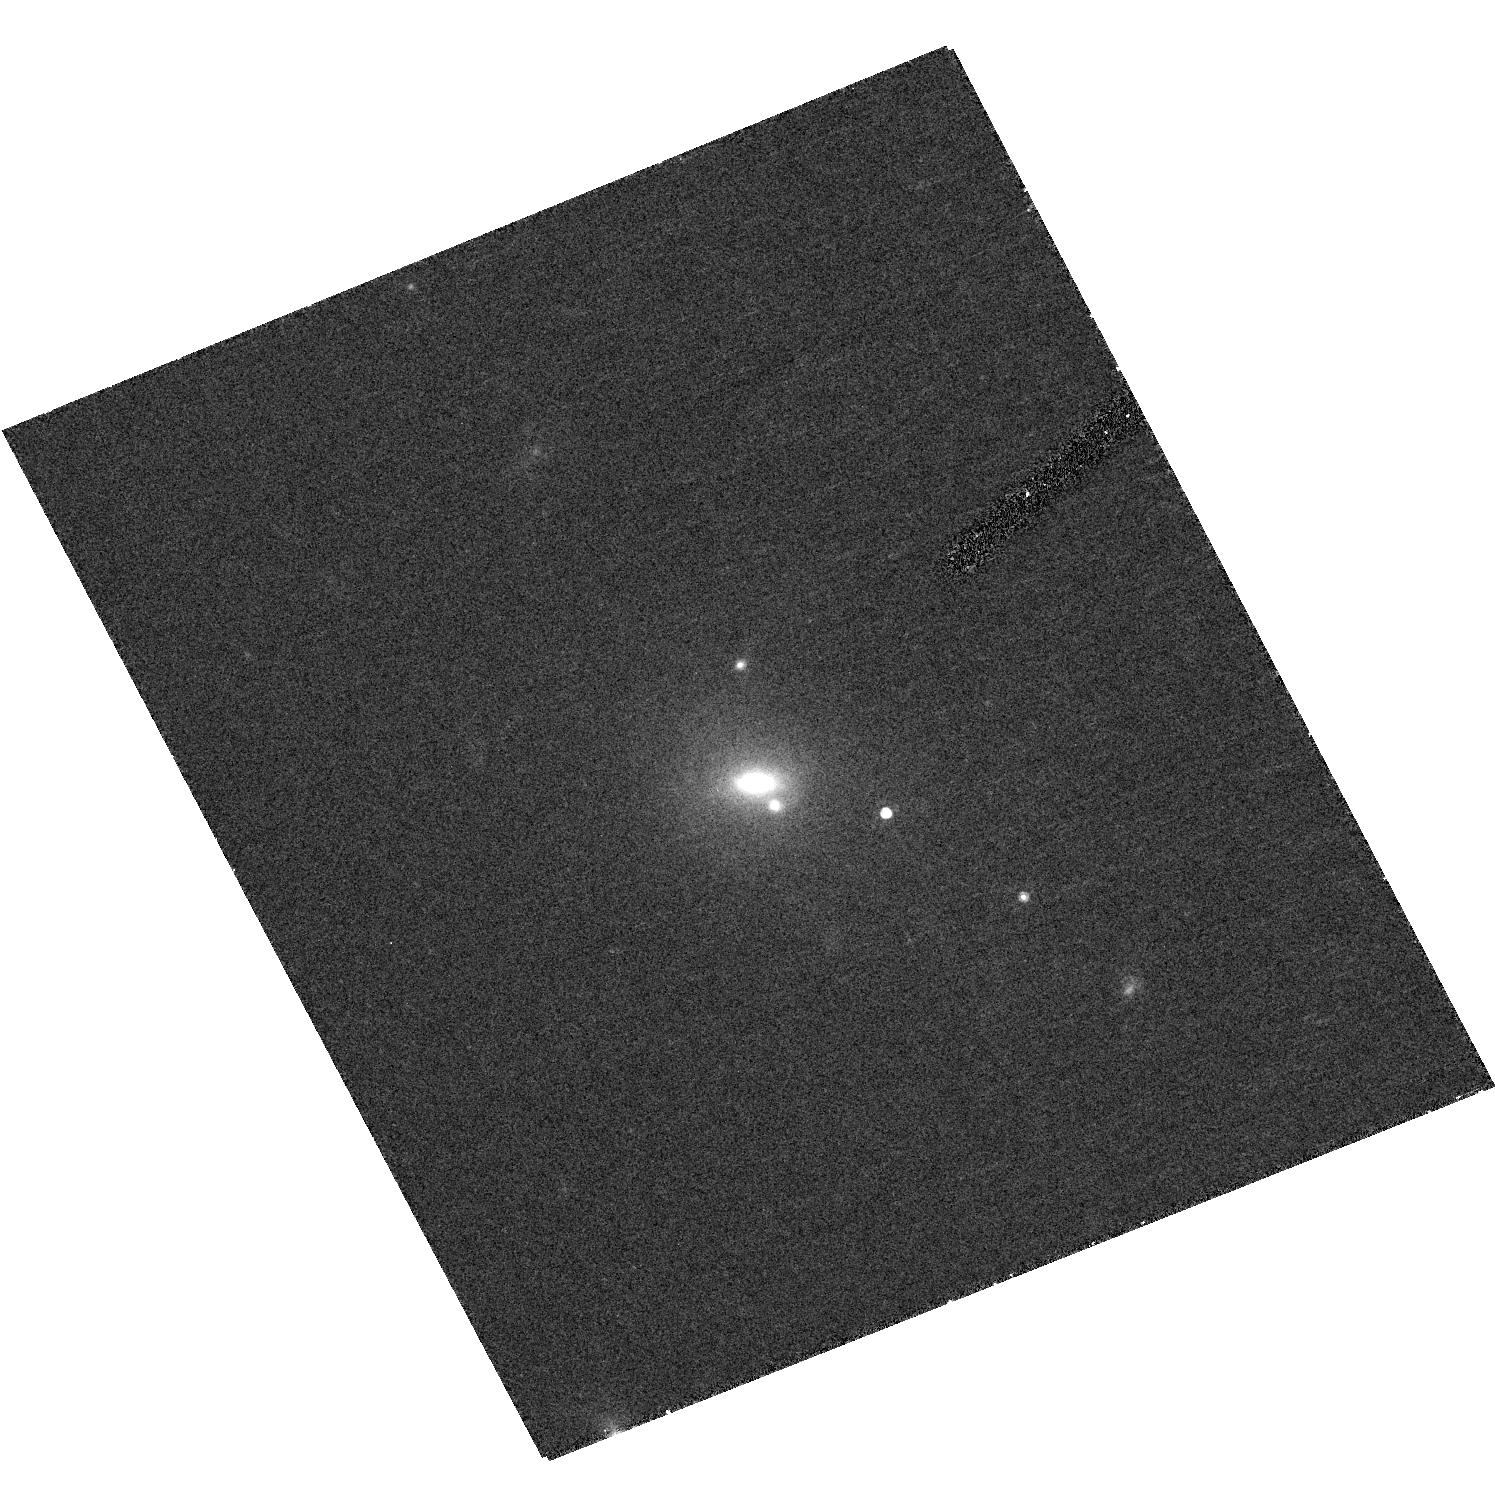
Target: SDSS-J134126.7+013641.1
Instrument: ACS/HRC
Filter: F775W
Exposure: 20 min
Observation ID: hst_10199_33_acs_hrc_f775w_j8xv33

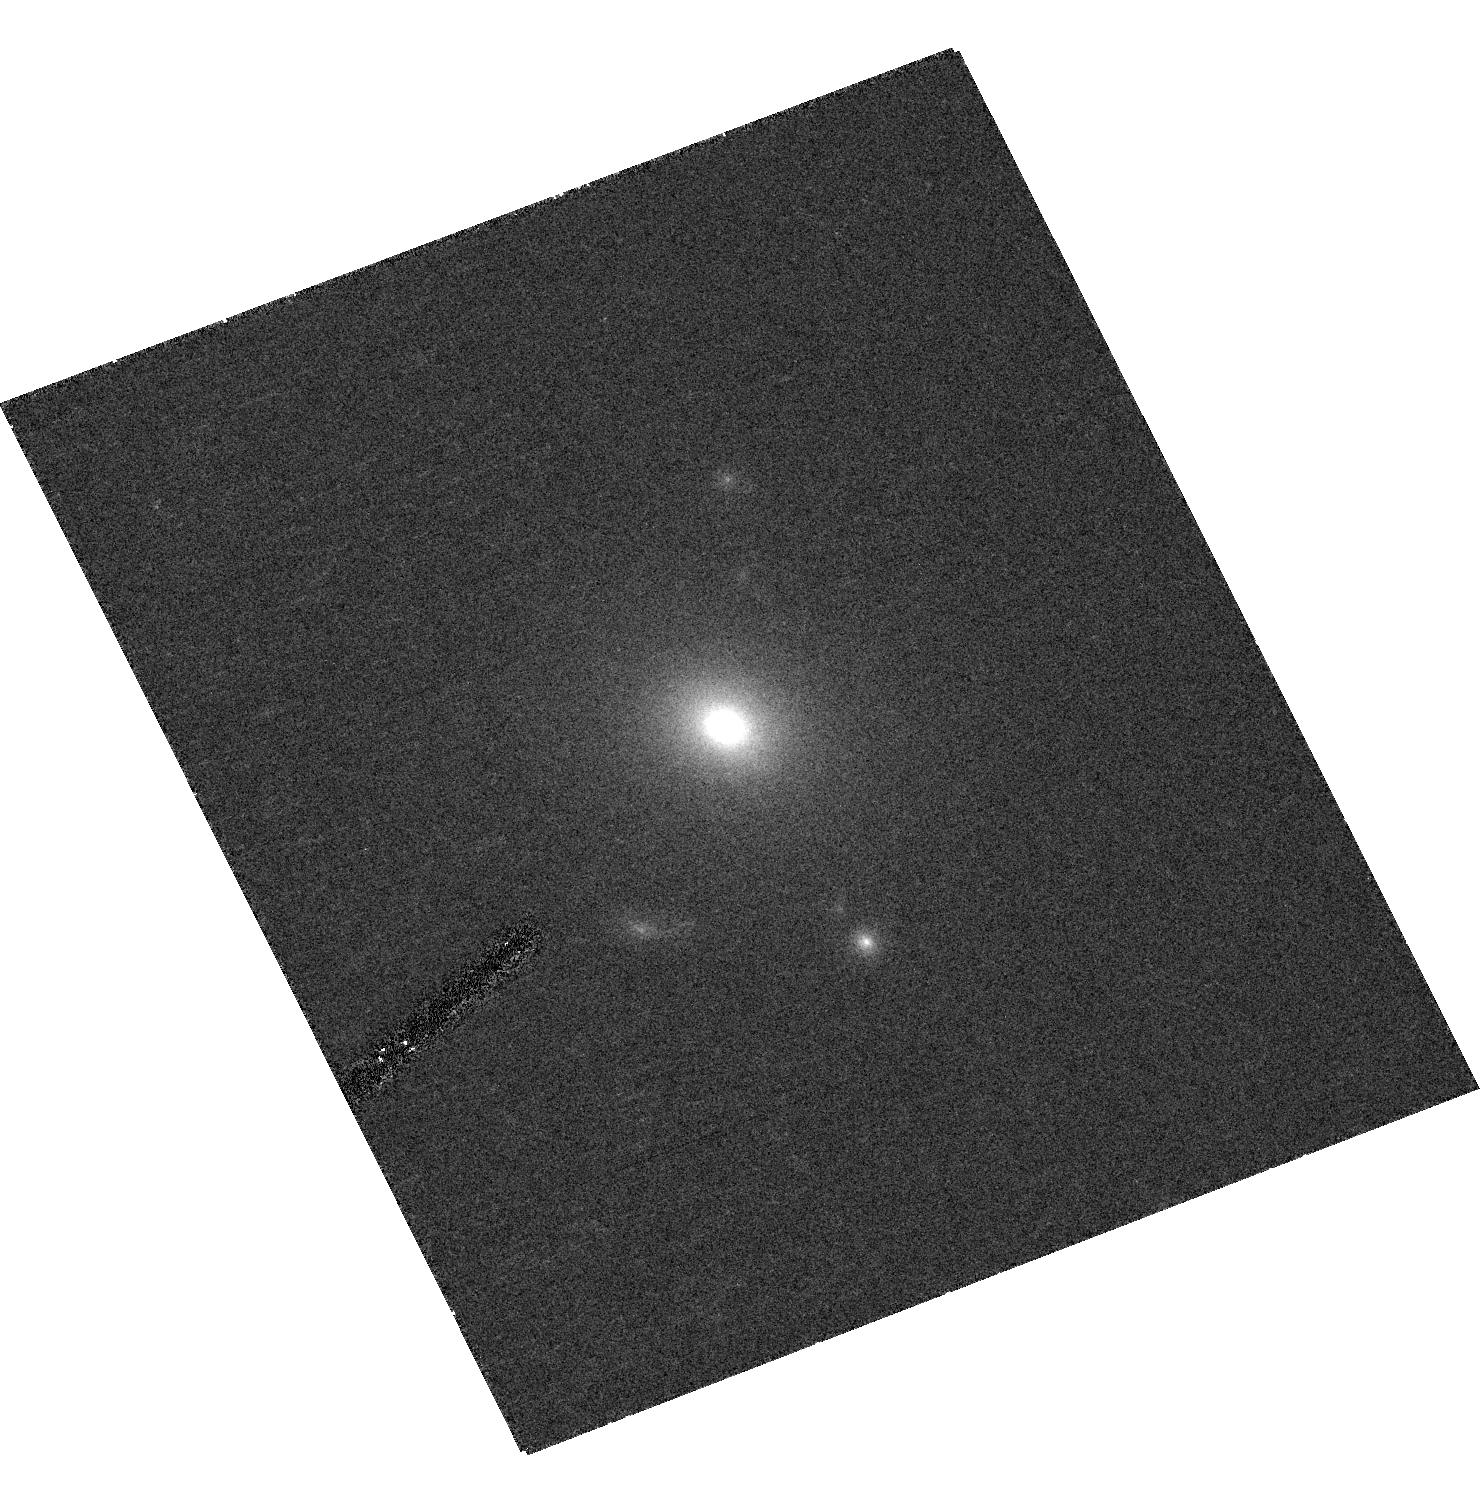
Target: SDSS-J141341.4+033104.3
Instrument: ACS/HRC
Filter: F775W
Exposure: 20 min
Observation ID: hst_10199_19_acs_hrc_f775w_j8xv19

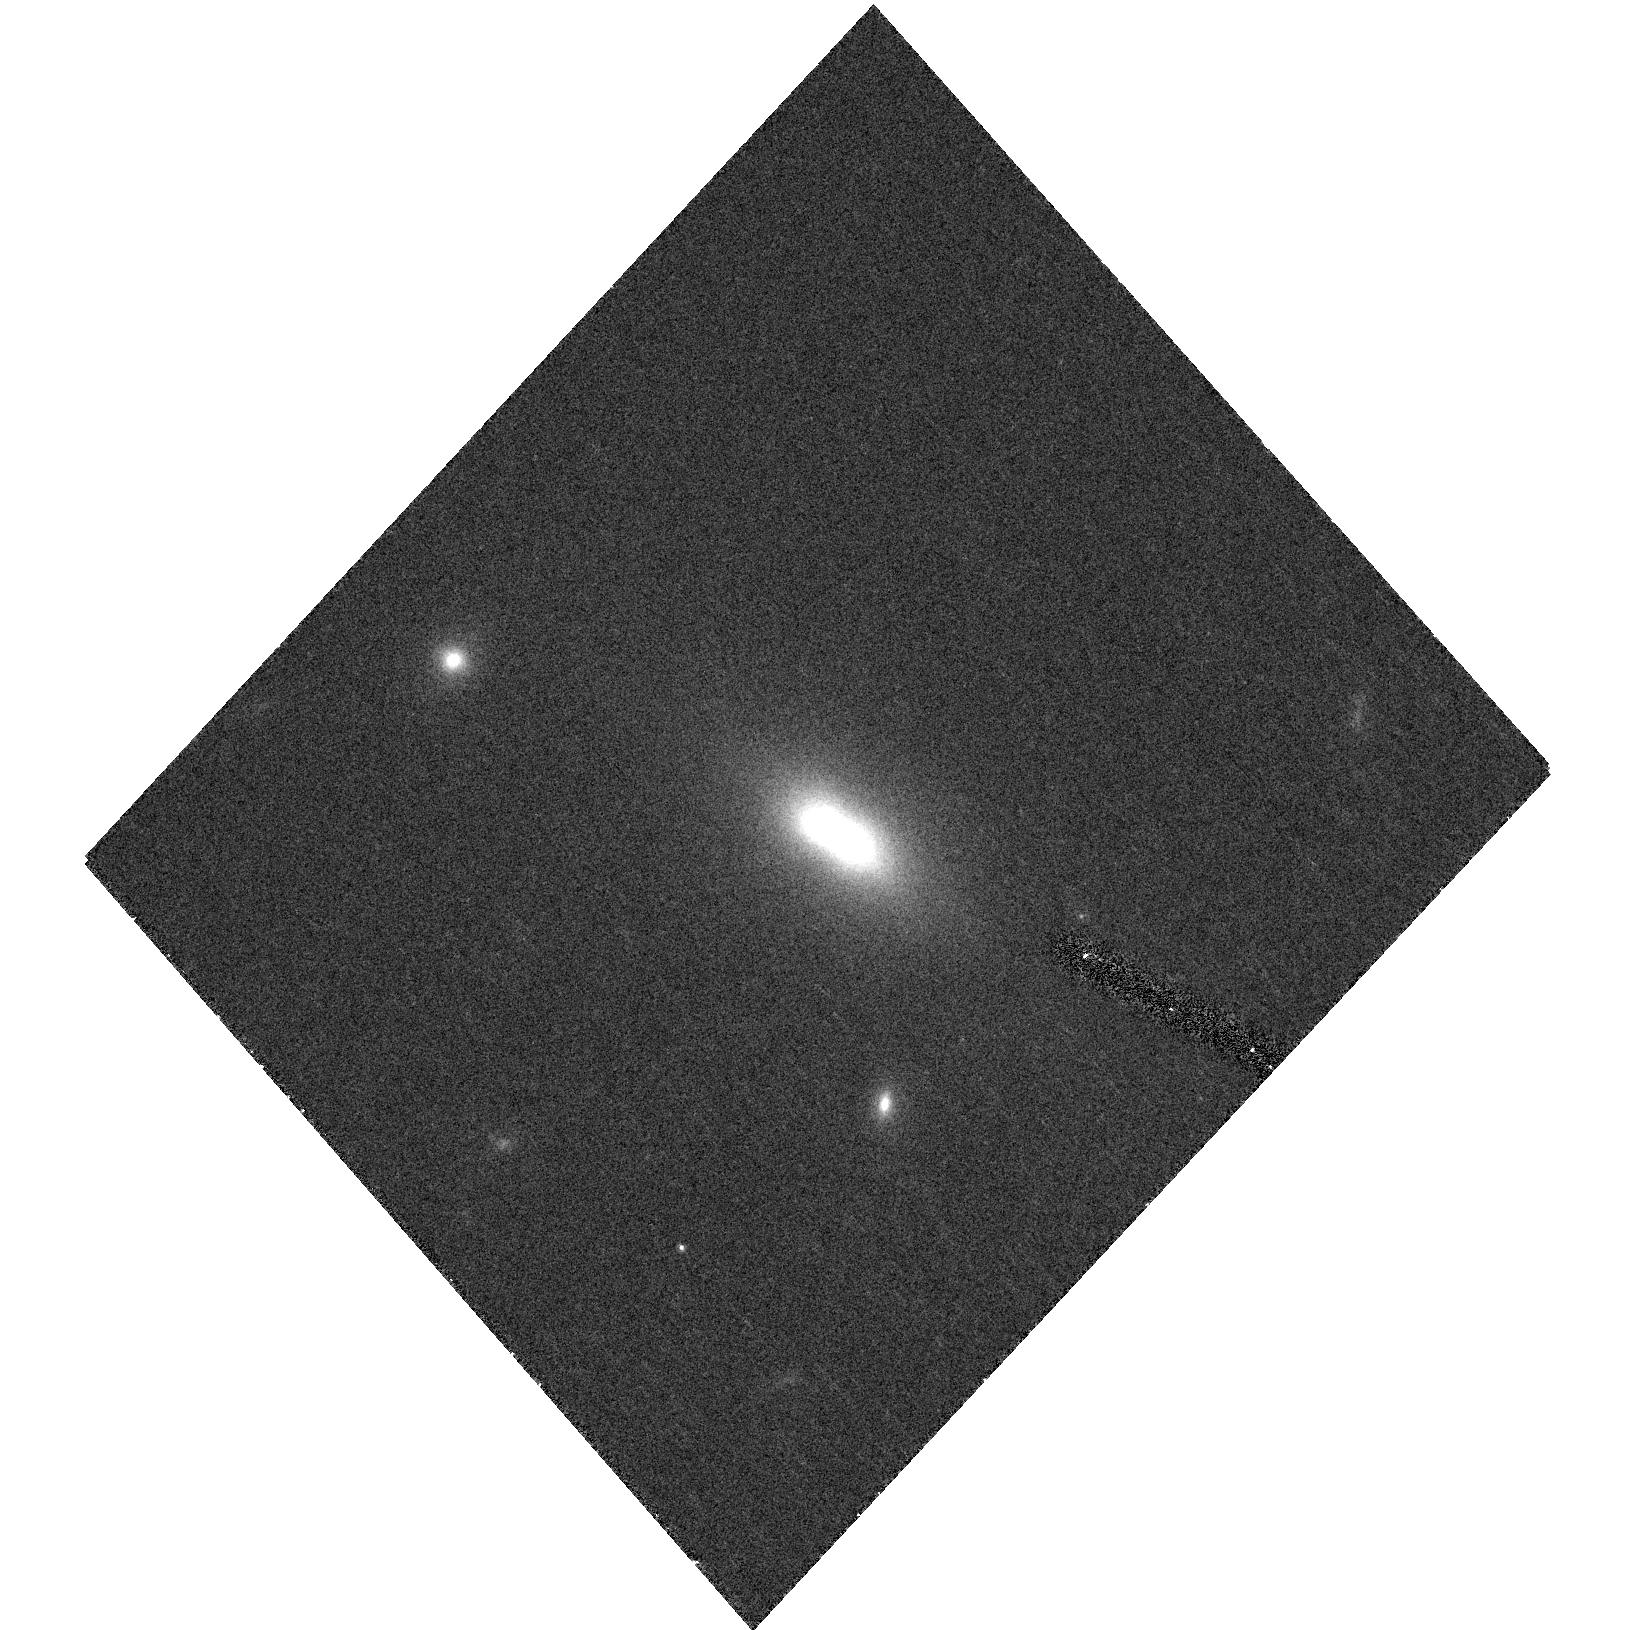
Target: SDSS-J161541.3+471004.3
Instrument: ACS/HRC
Filter: F775W
Exposure: 20 min
Observation ID: hst_10199_53_acs_hrc_f775w_j8xv53

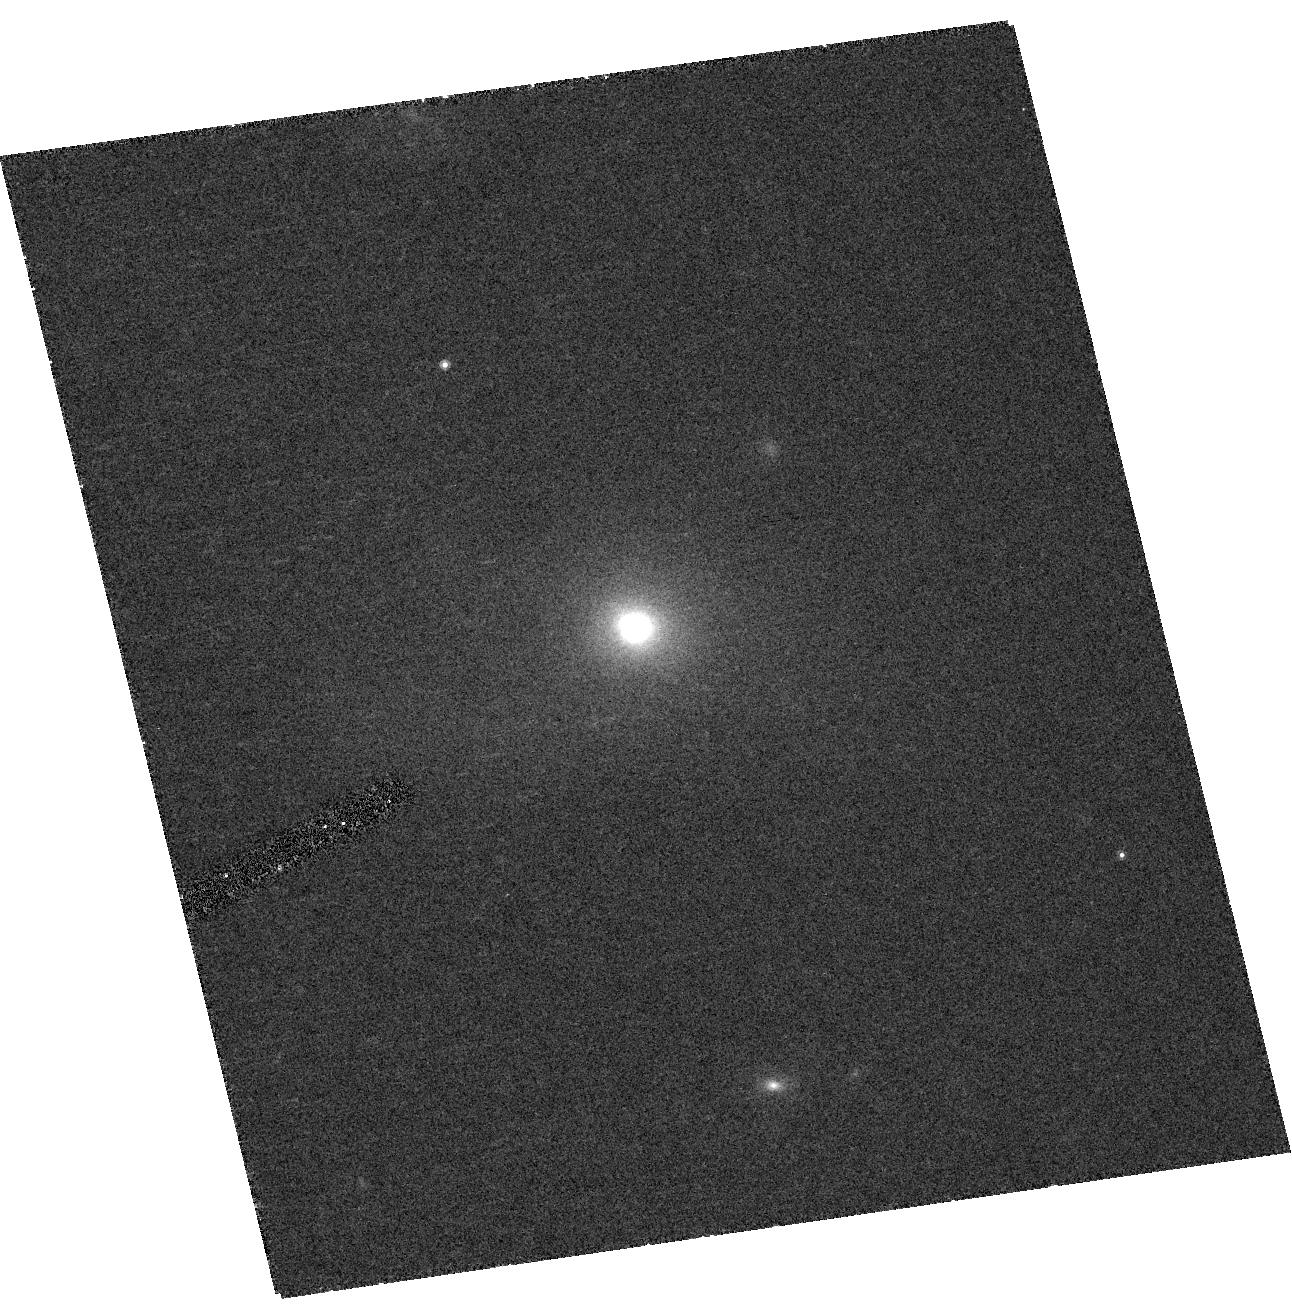
Target: SDSS-J124134.3+604147.2
Instrument: ACS/HRC
Filter: F775W
Exposure: 20 min
Observation ID: hst_10199_32_acs_hrc_f775w_j8xv32

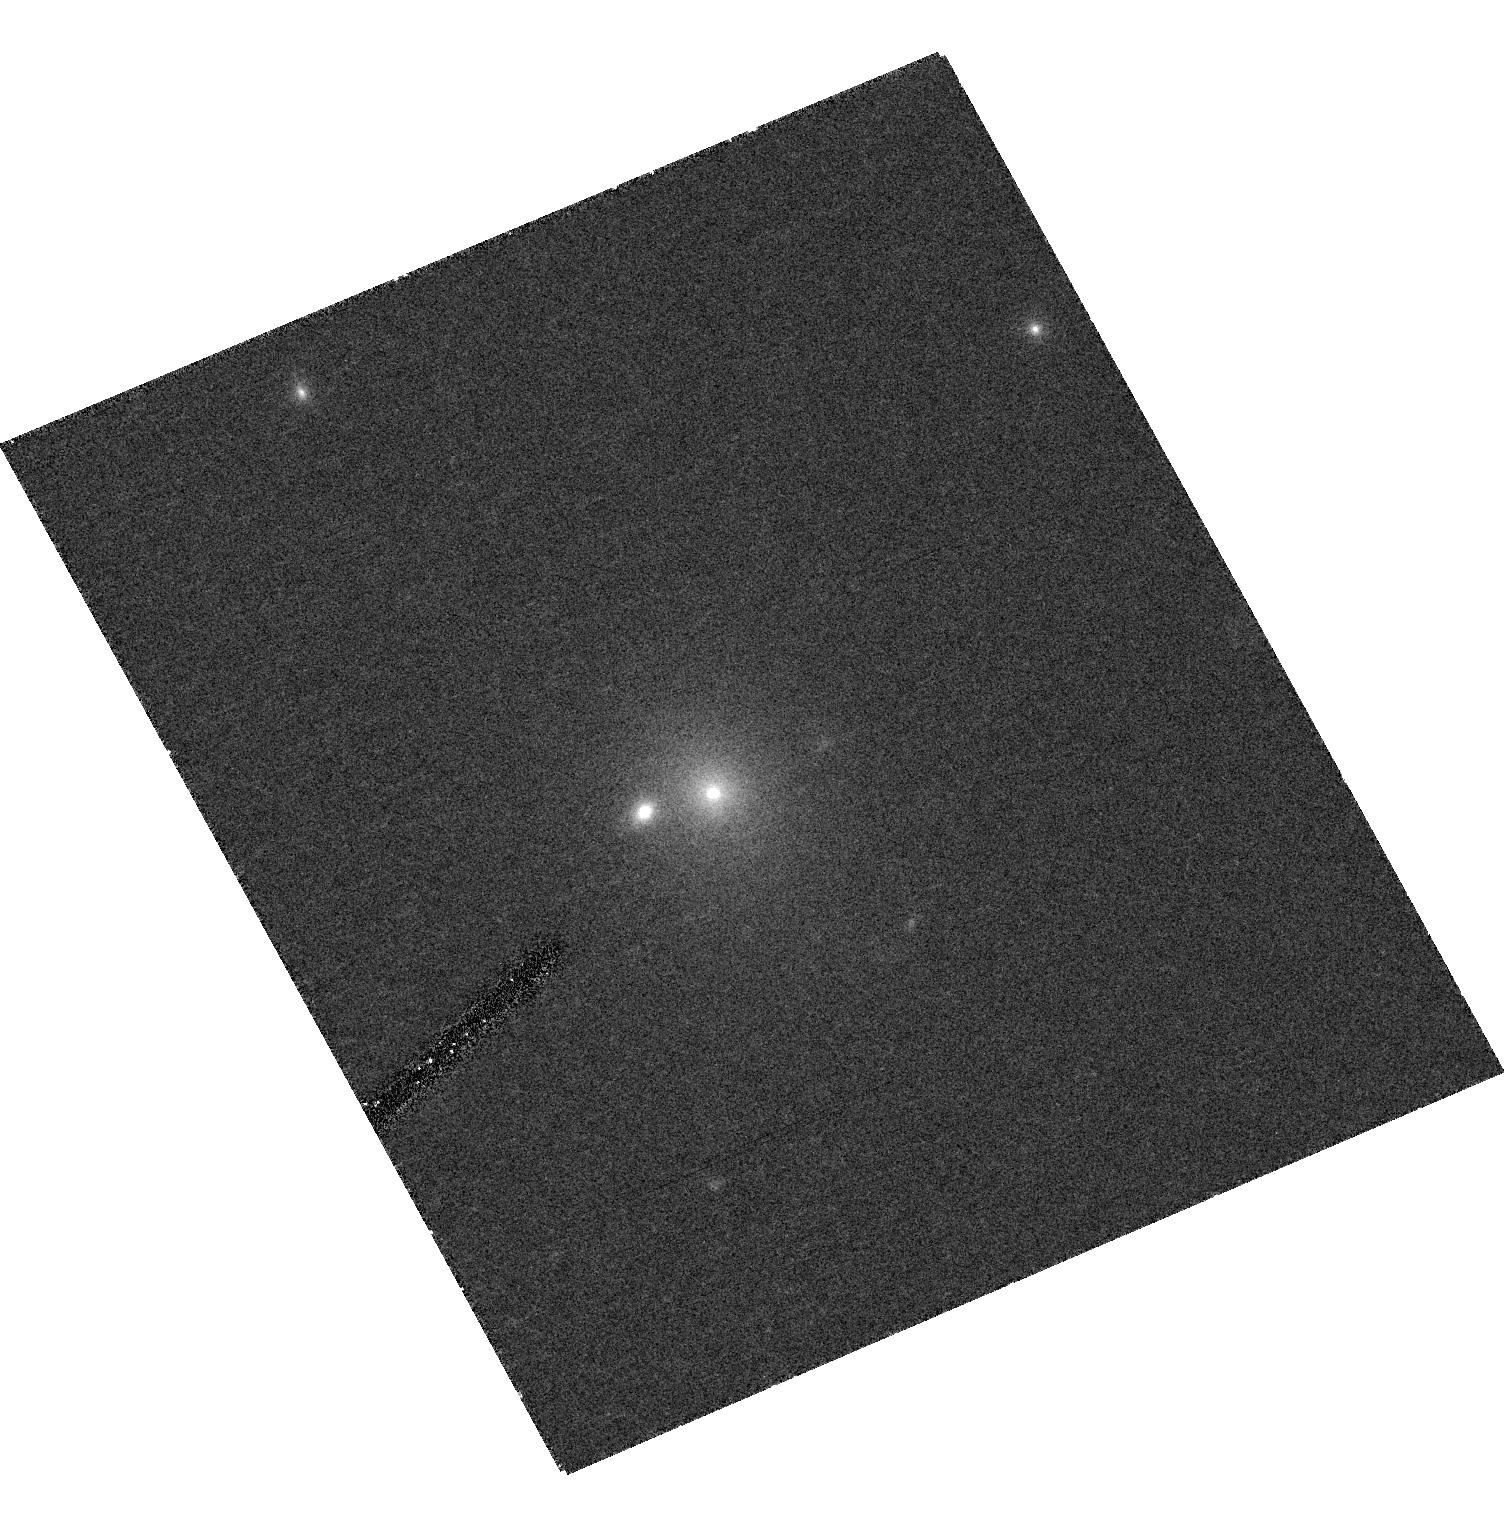
Target: SDSS-J112626.6+003620.7
Instrument: ACS/HRC
Filter: F775W
Exposure: 20 min
Observation ID: hst_10199_25_acs_hrc_f775w_j8xv25

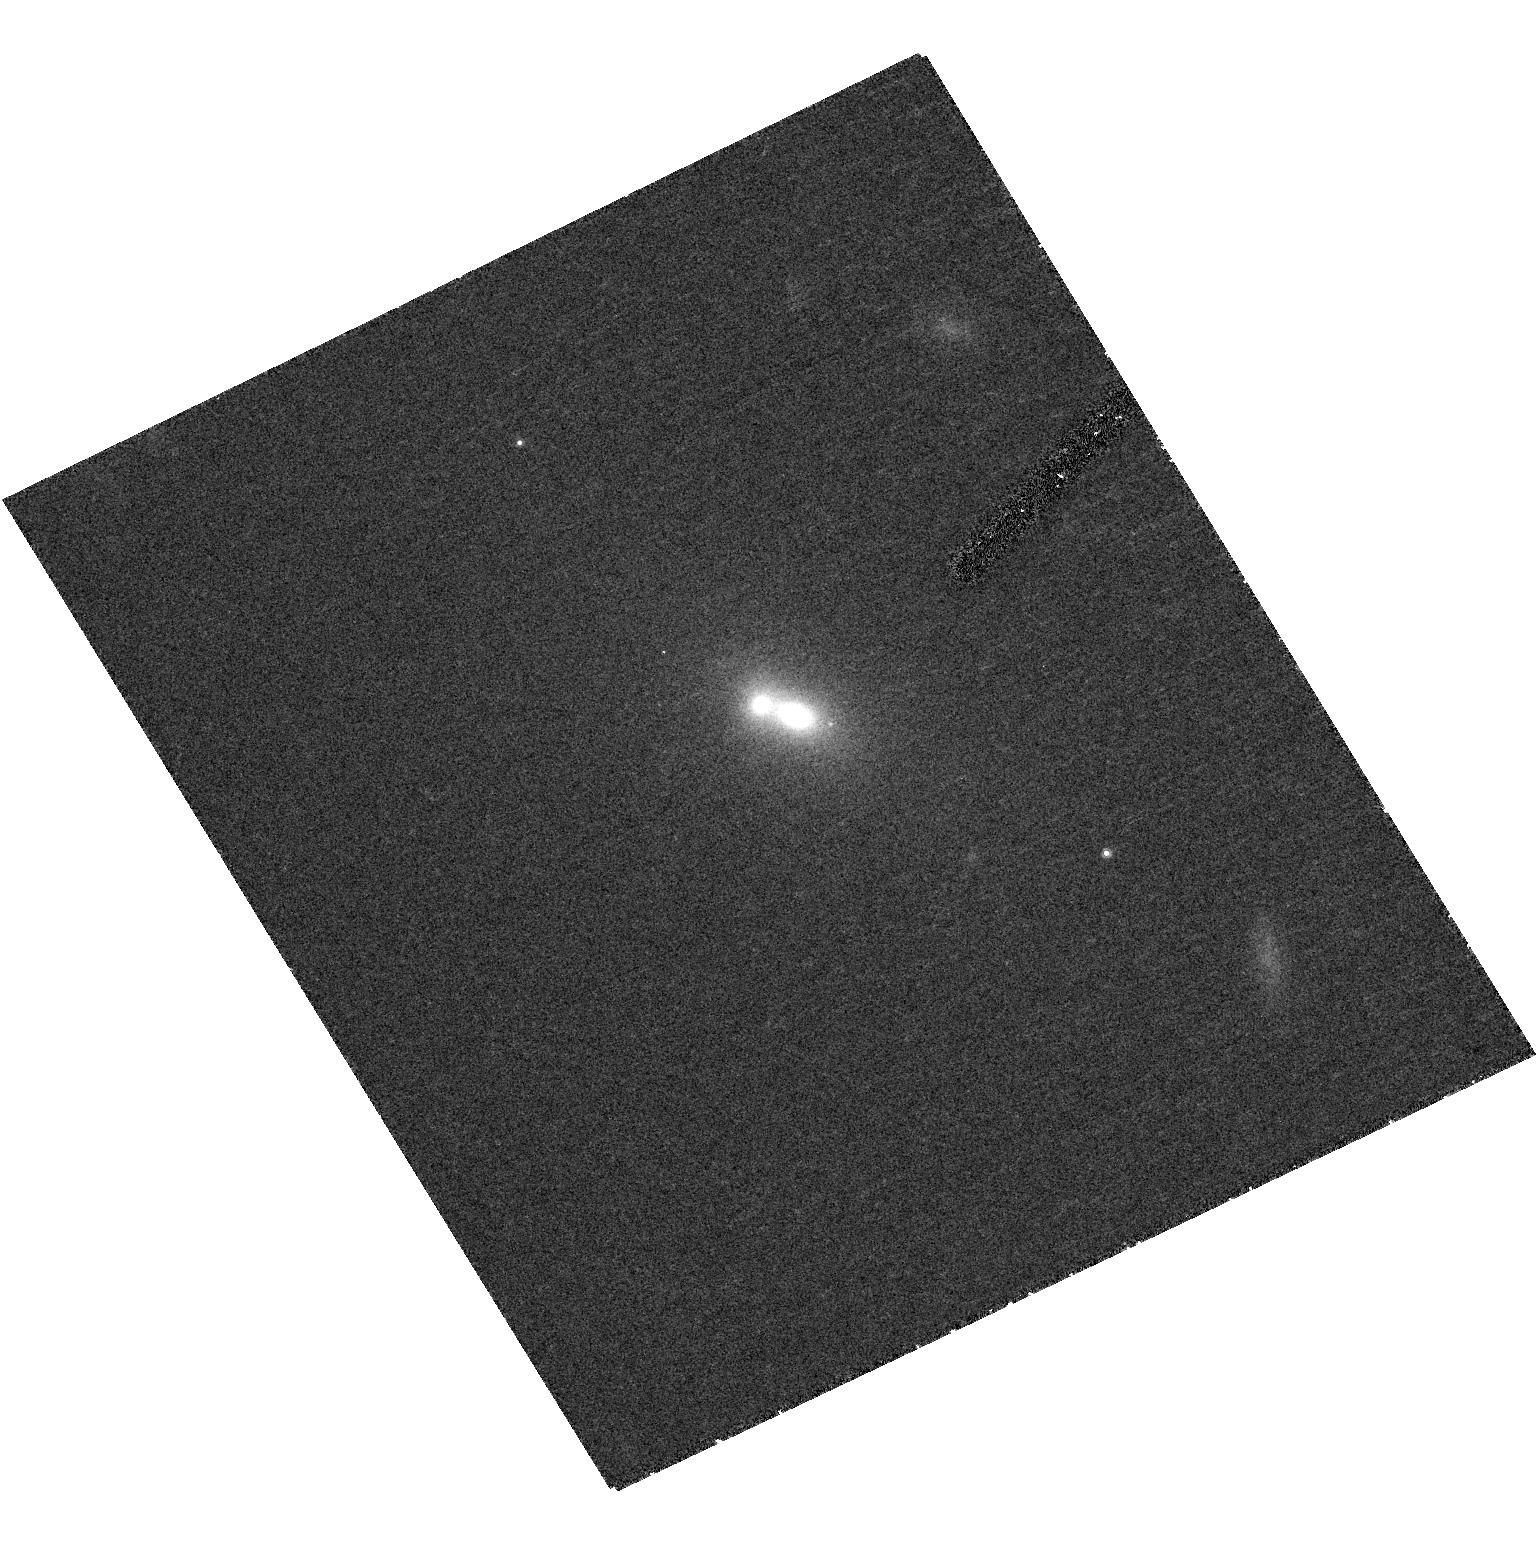
Target: SDSS-J114747.0+034838.7
Instrument: ACS/HRC
Filter: F775W
Exposure: 20 min
Observation ID: hst_10199_20_acs_hrc_f775w_j8xv20

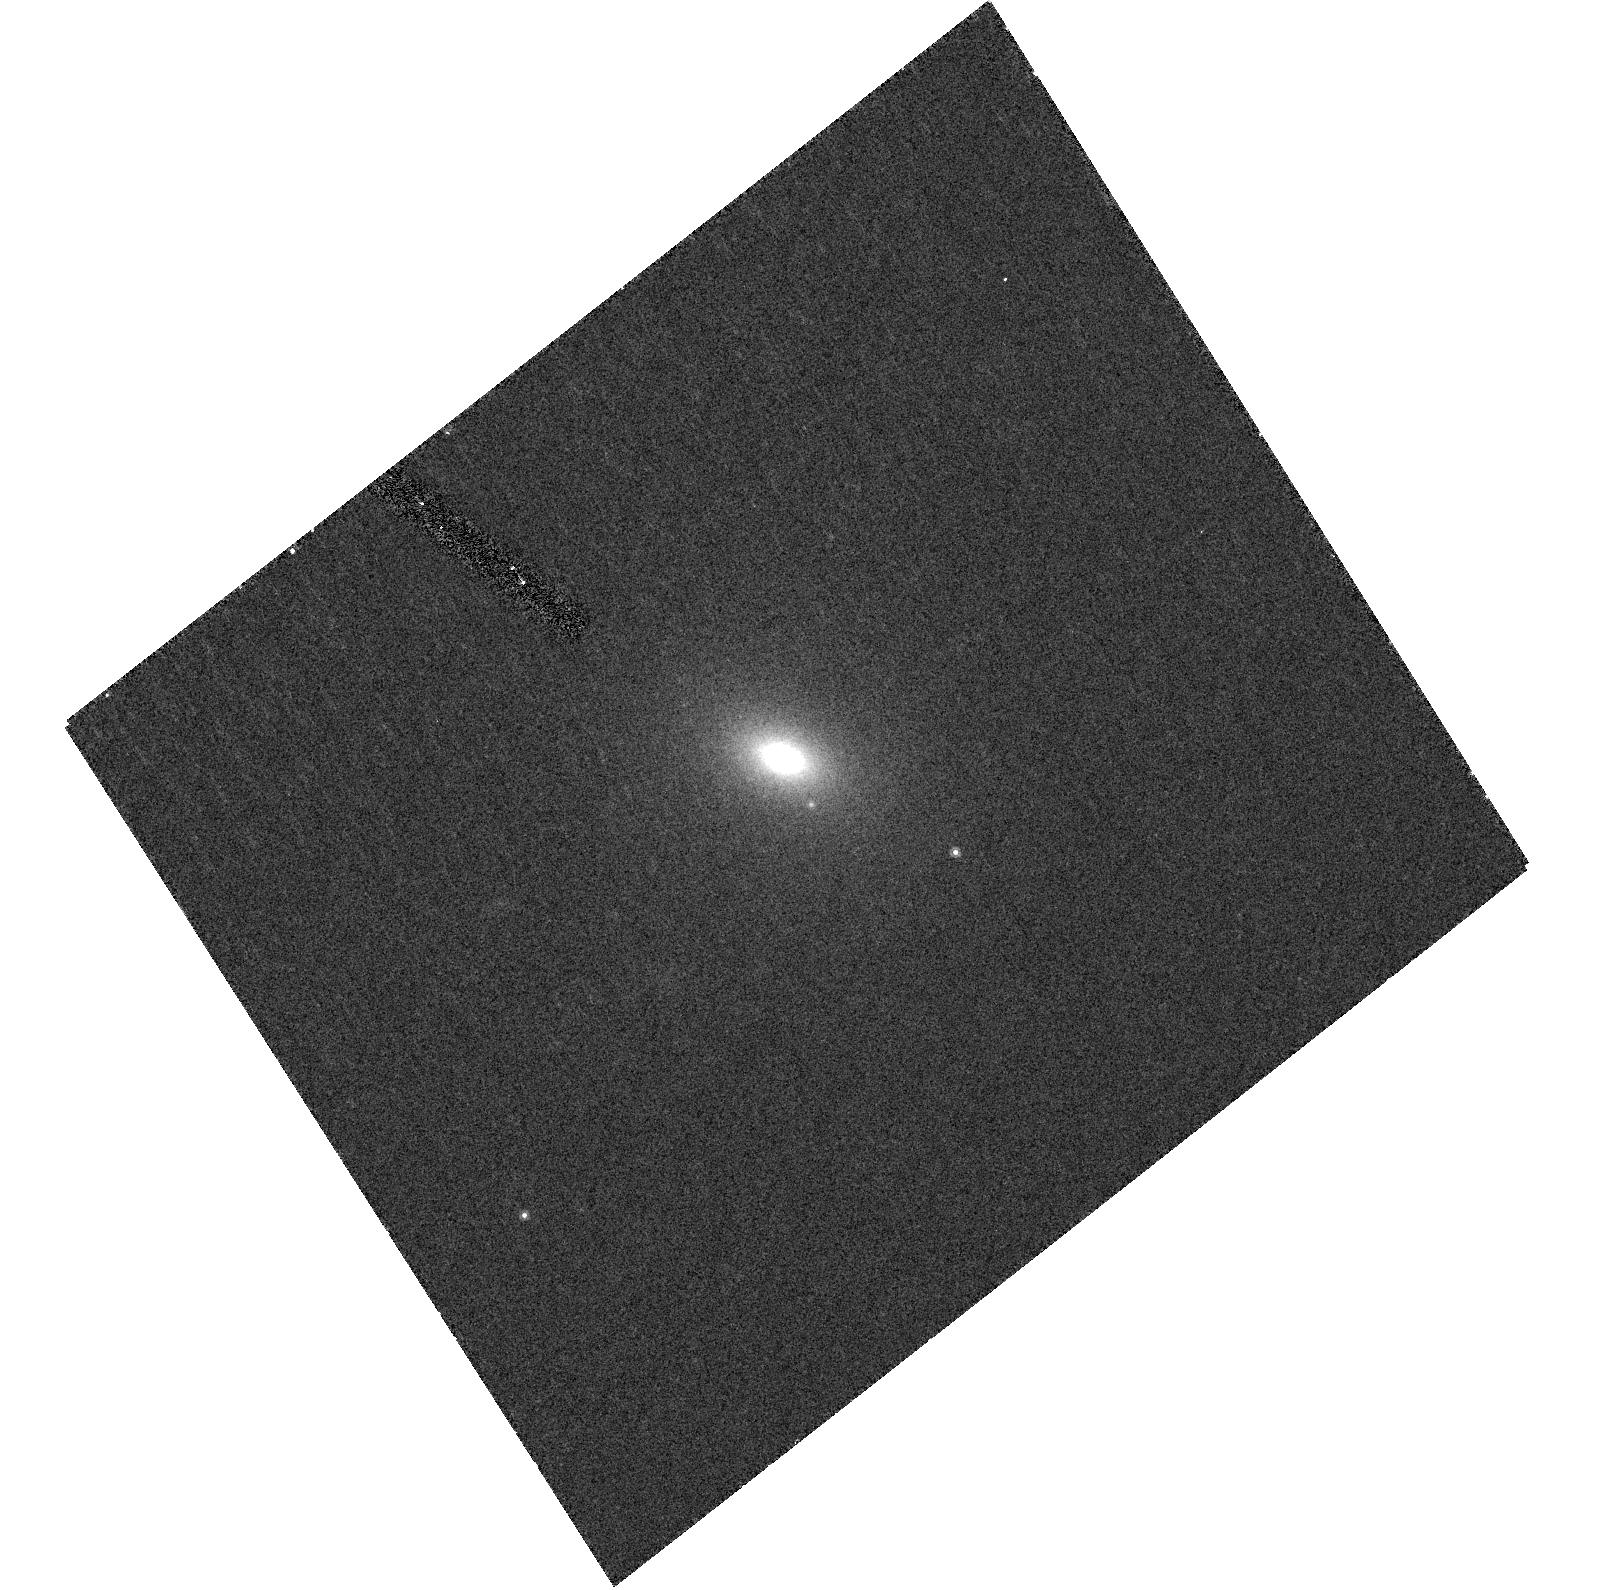
Target: SDSS-J160239.1+022110.0
Instrument: ACS/HRC
Filter: F775W
Exposure: 20 min
Observation ID: hst_10199_39_acs_hrc_f775w_j8xv39

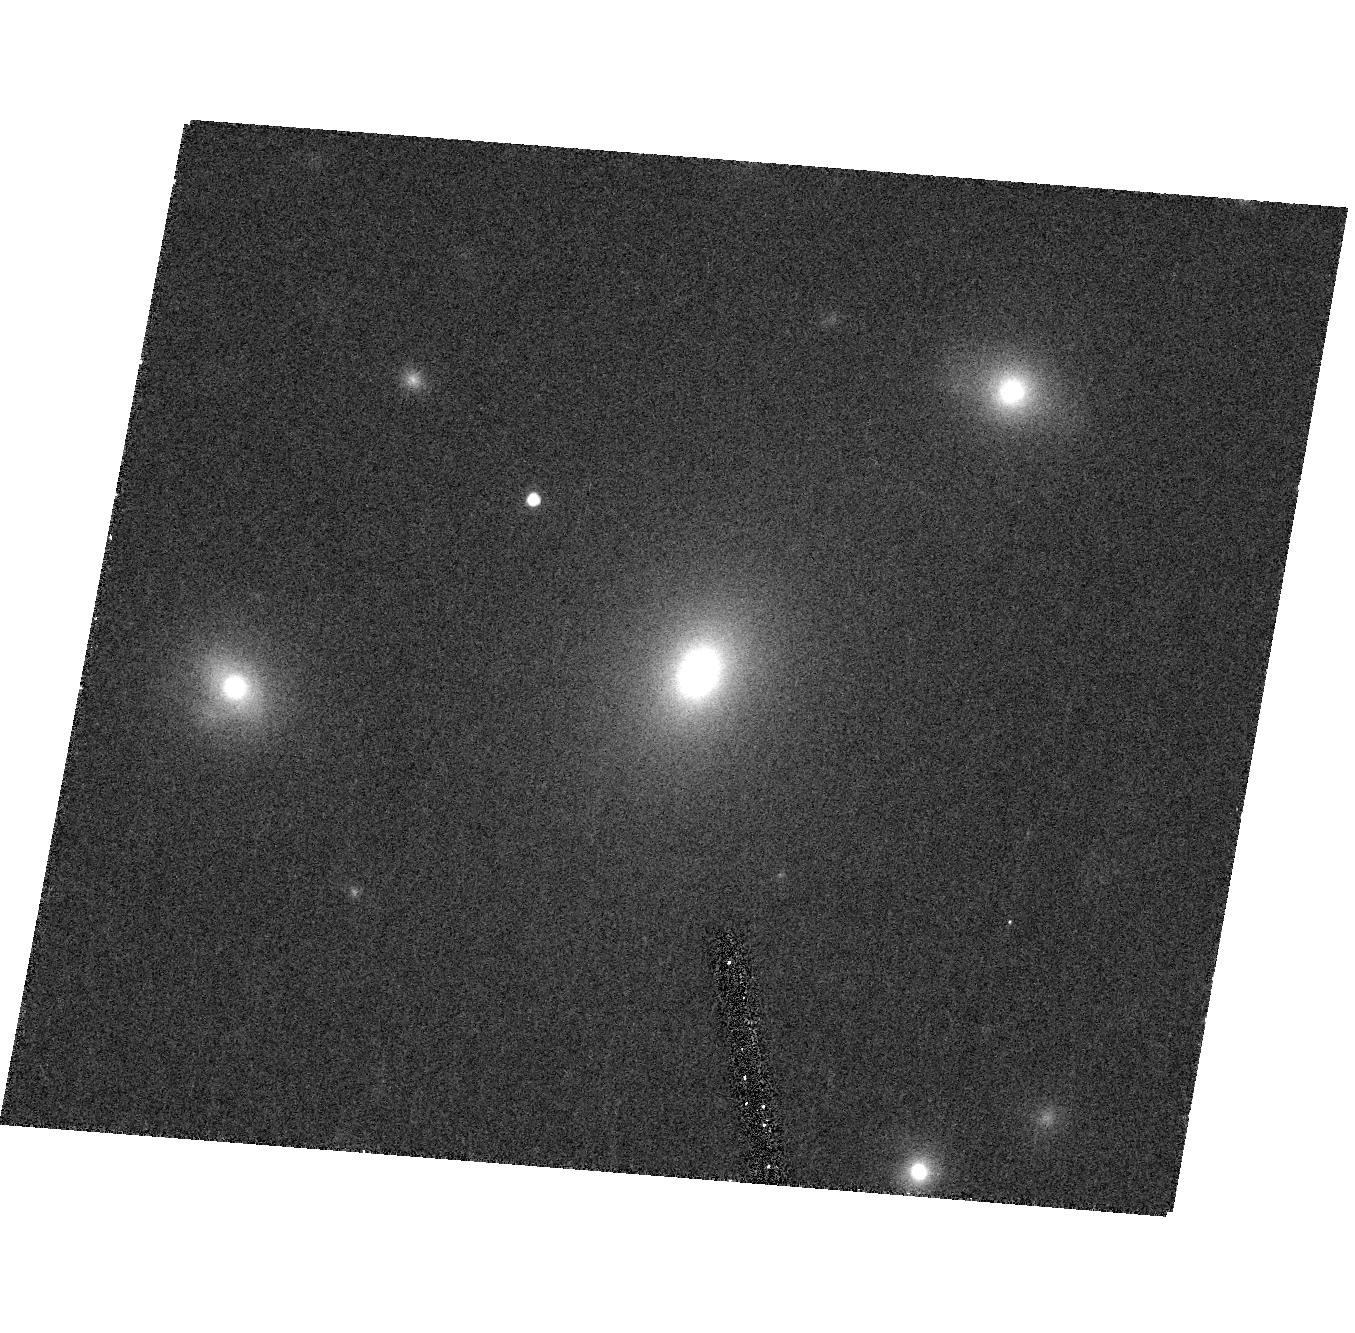
Target: SDSS-J162332.4+450032.0
Instrument: ACS/HRC
Filter: F775W
Exposure: 20 min
Observation ID: hst_10199_01_acs_hrc_f775w_j8xv01

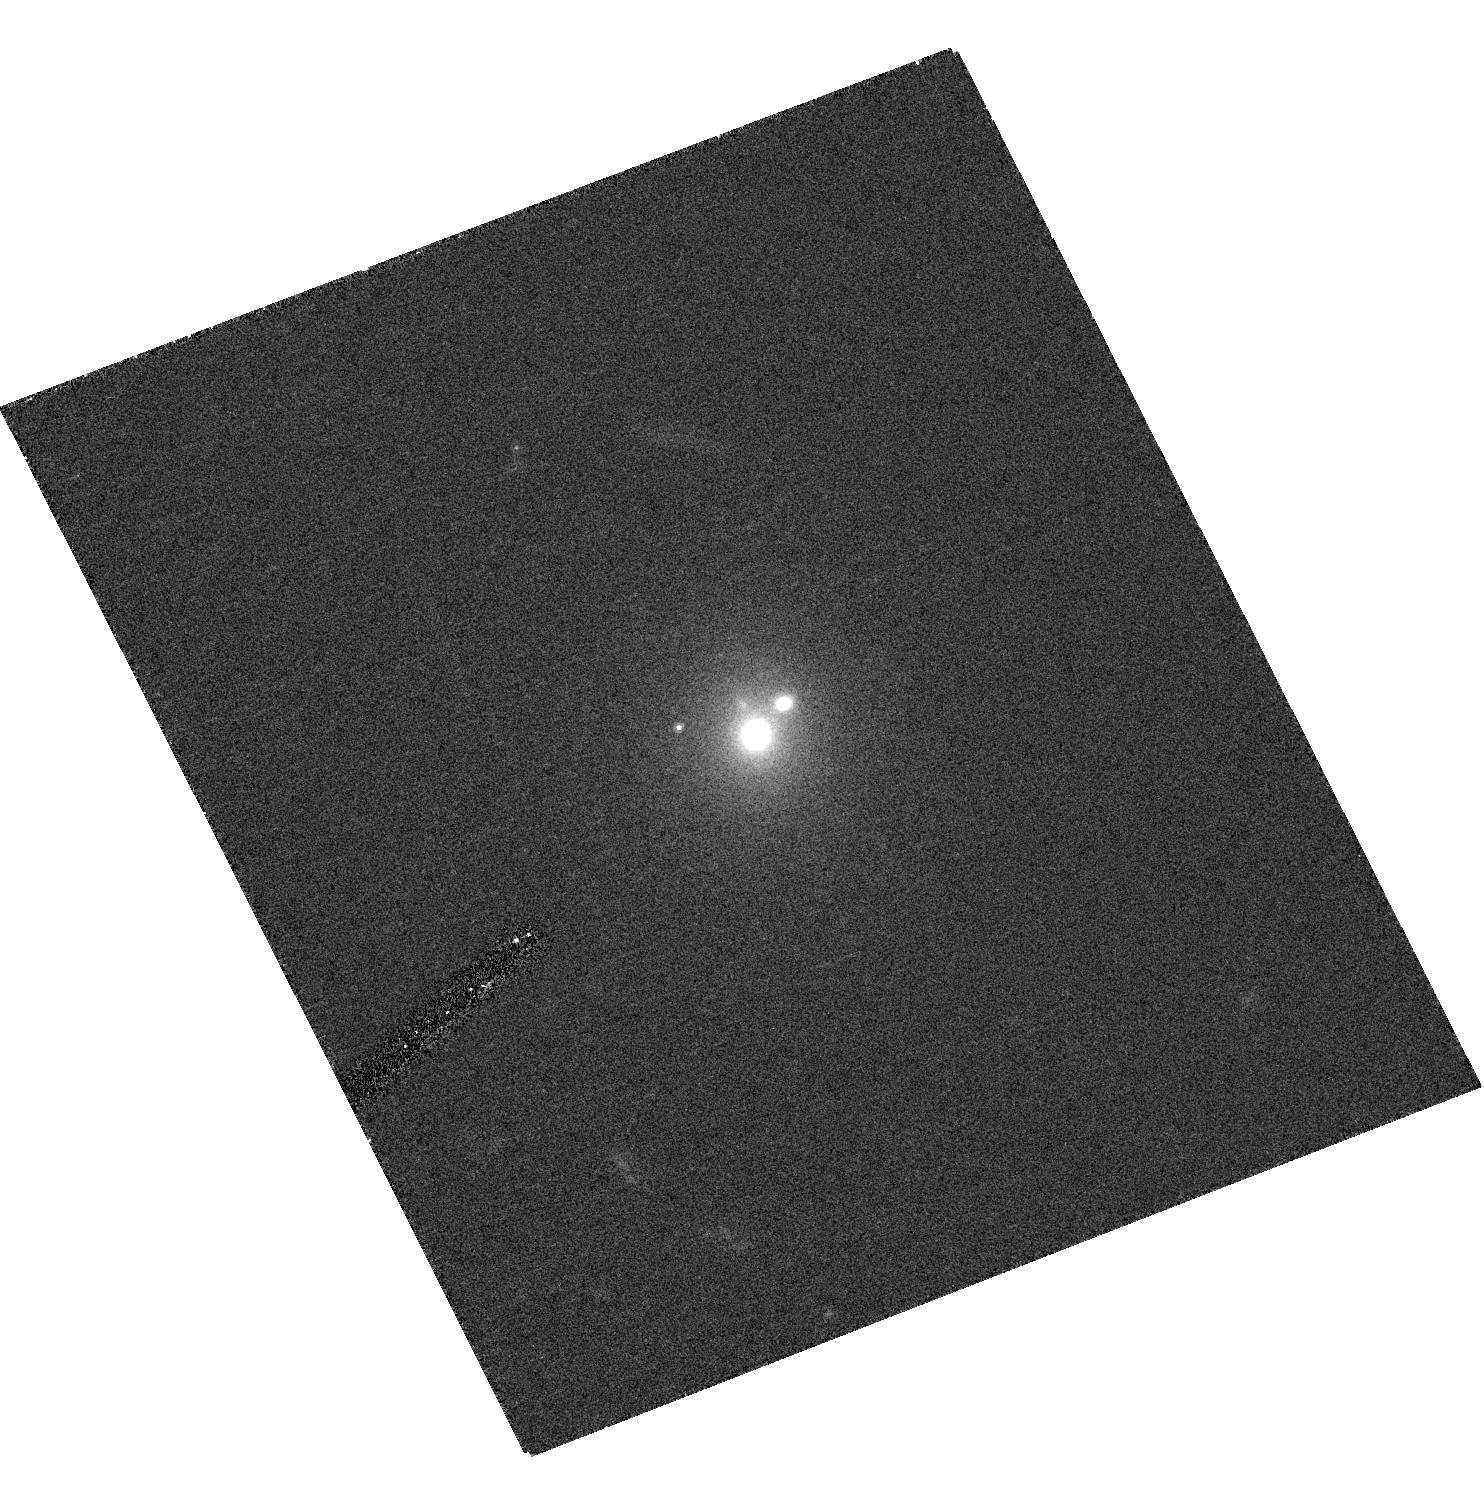
Target: SDSS-J011613.8-092625.2
Instrument: ACS/HRC
Filter: F775W
Exposure: 20 min
Observation ID: hst_10199_41_acs_hrc_f775w_j8xv41

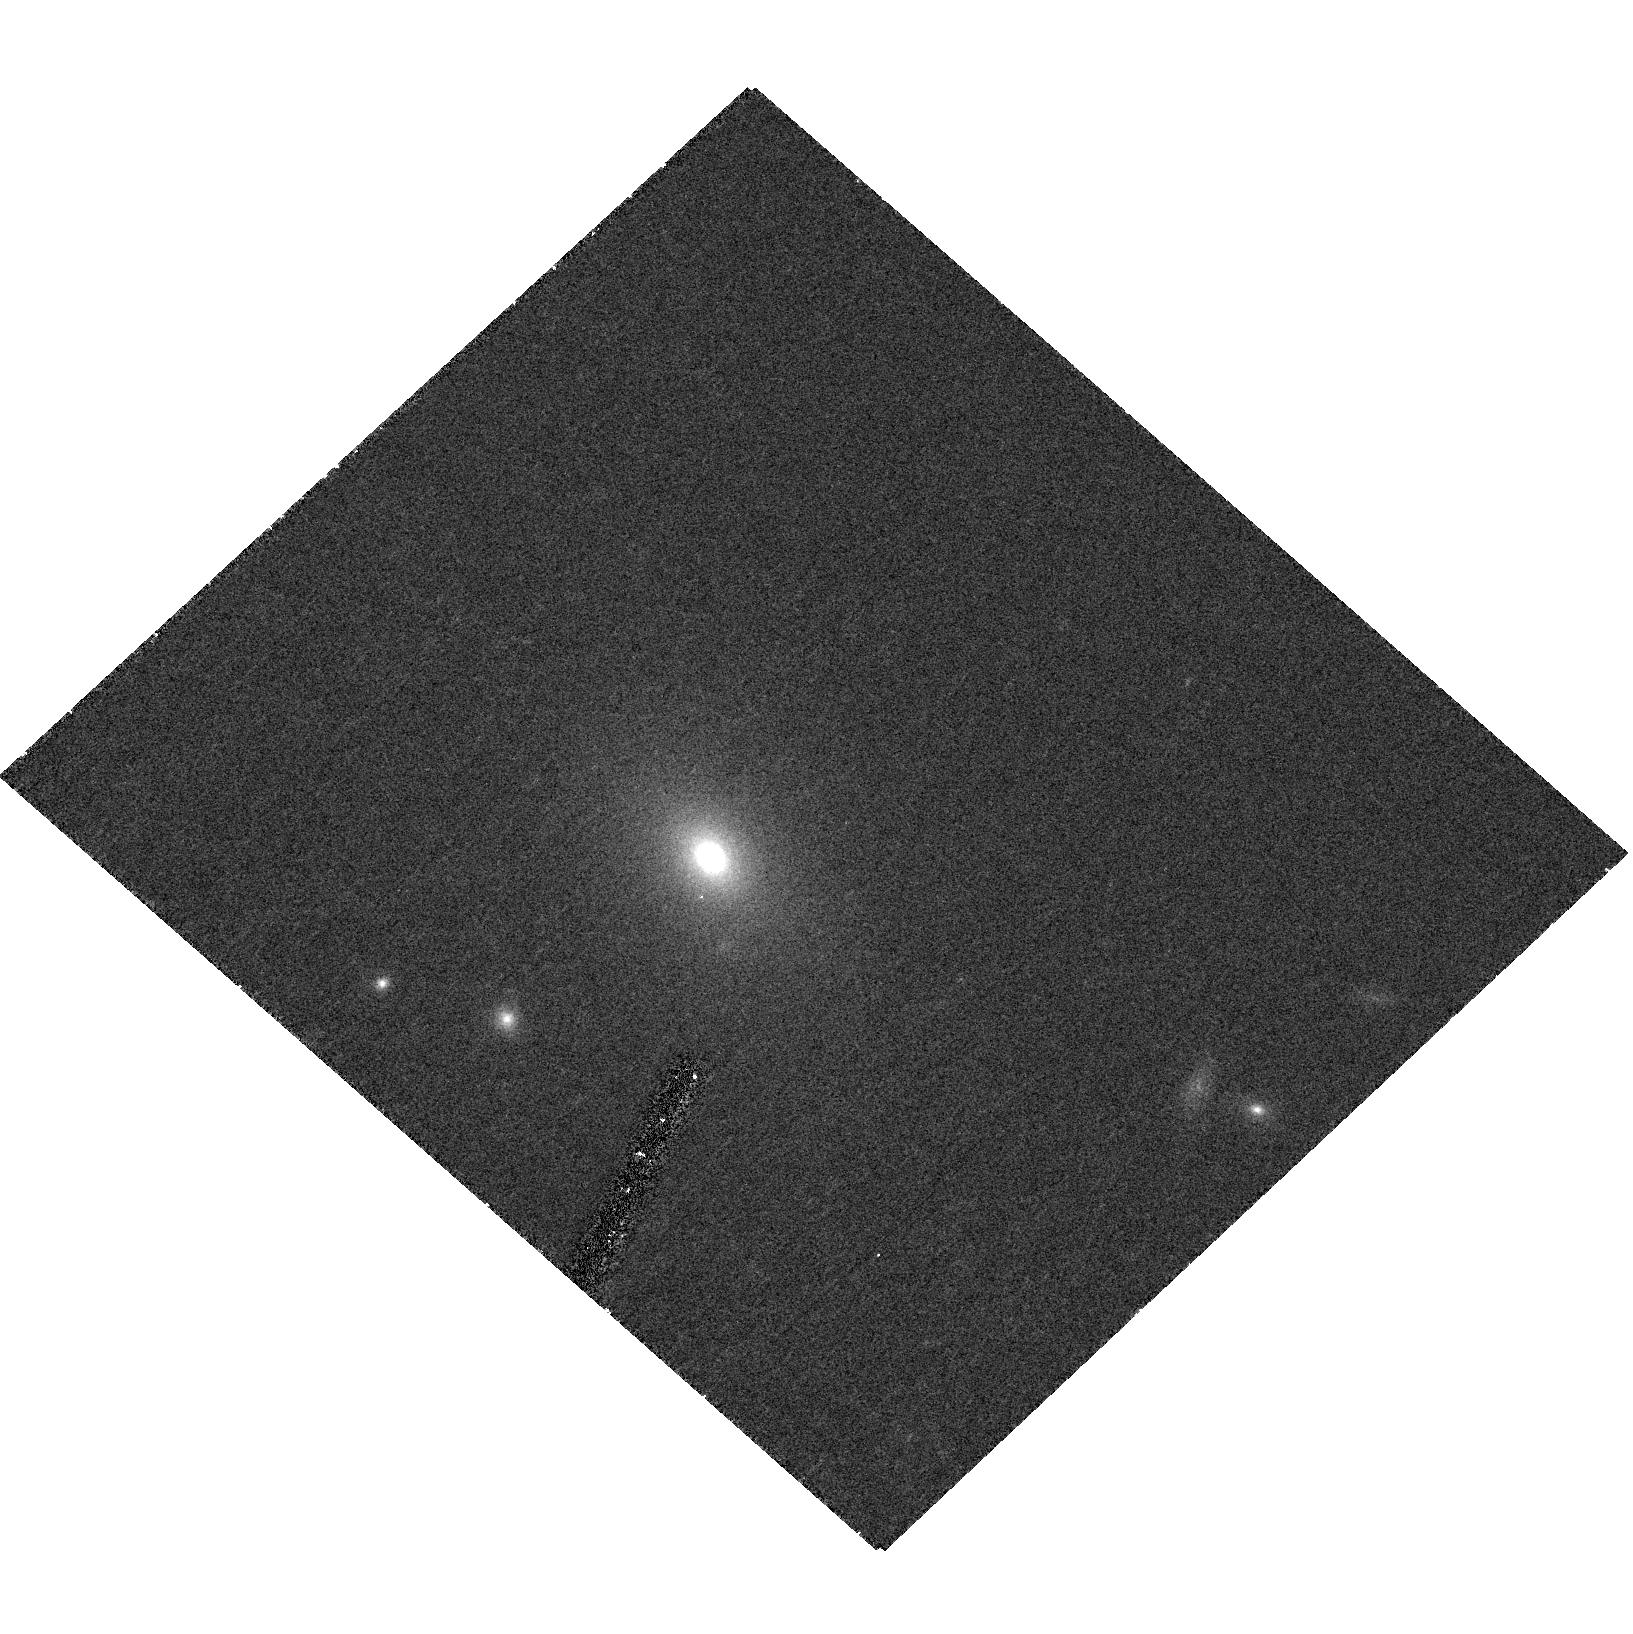
Target: SDSS-J111525.7+024033.9
Instrument: ACS/HRC
Filter: F775W
Exposure: 20 min
Observation ID: hst_10199_23_acs_hrc_f775w_j8xv23

The Most Massive Galaxies in the Universe: Double Trouble? (PI: Bernardi, Mariangela)

We are proposing an HST snapshot survey of 70 objects with velocity dispersion larger than 350 km/s, selected from the Sloan Digital Sky Survey. Potentially this sample contains the most massive galaxies in the Universe. Some of these objects may be superpositions; HST imaging is the key to determining if they are single and massive or if they are two objects in projection. The objects which HST imaging shows to be single objects are interesting because they potentially harbor the most massive black holes, and because their existence places strong constraints on galaxy formation models. When combined with ground based data already in hand, the objects which HST imaging shows are superpositions provide valuable information about interaction rates of early-type galaxies as well as their dust content. They also constrain the allowed parameter space for models of binary gravitational lenses (such models are currently invoked to explain discrepancies in the distribution of lensed image flux ratios and separations).